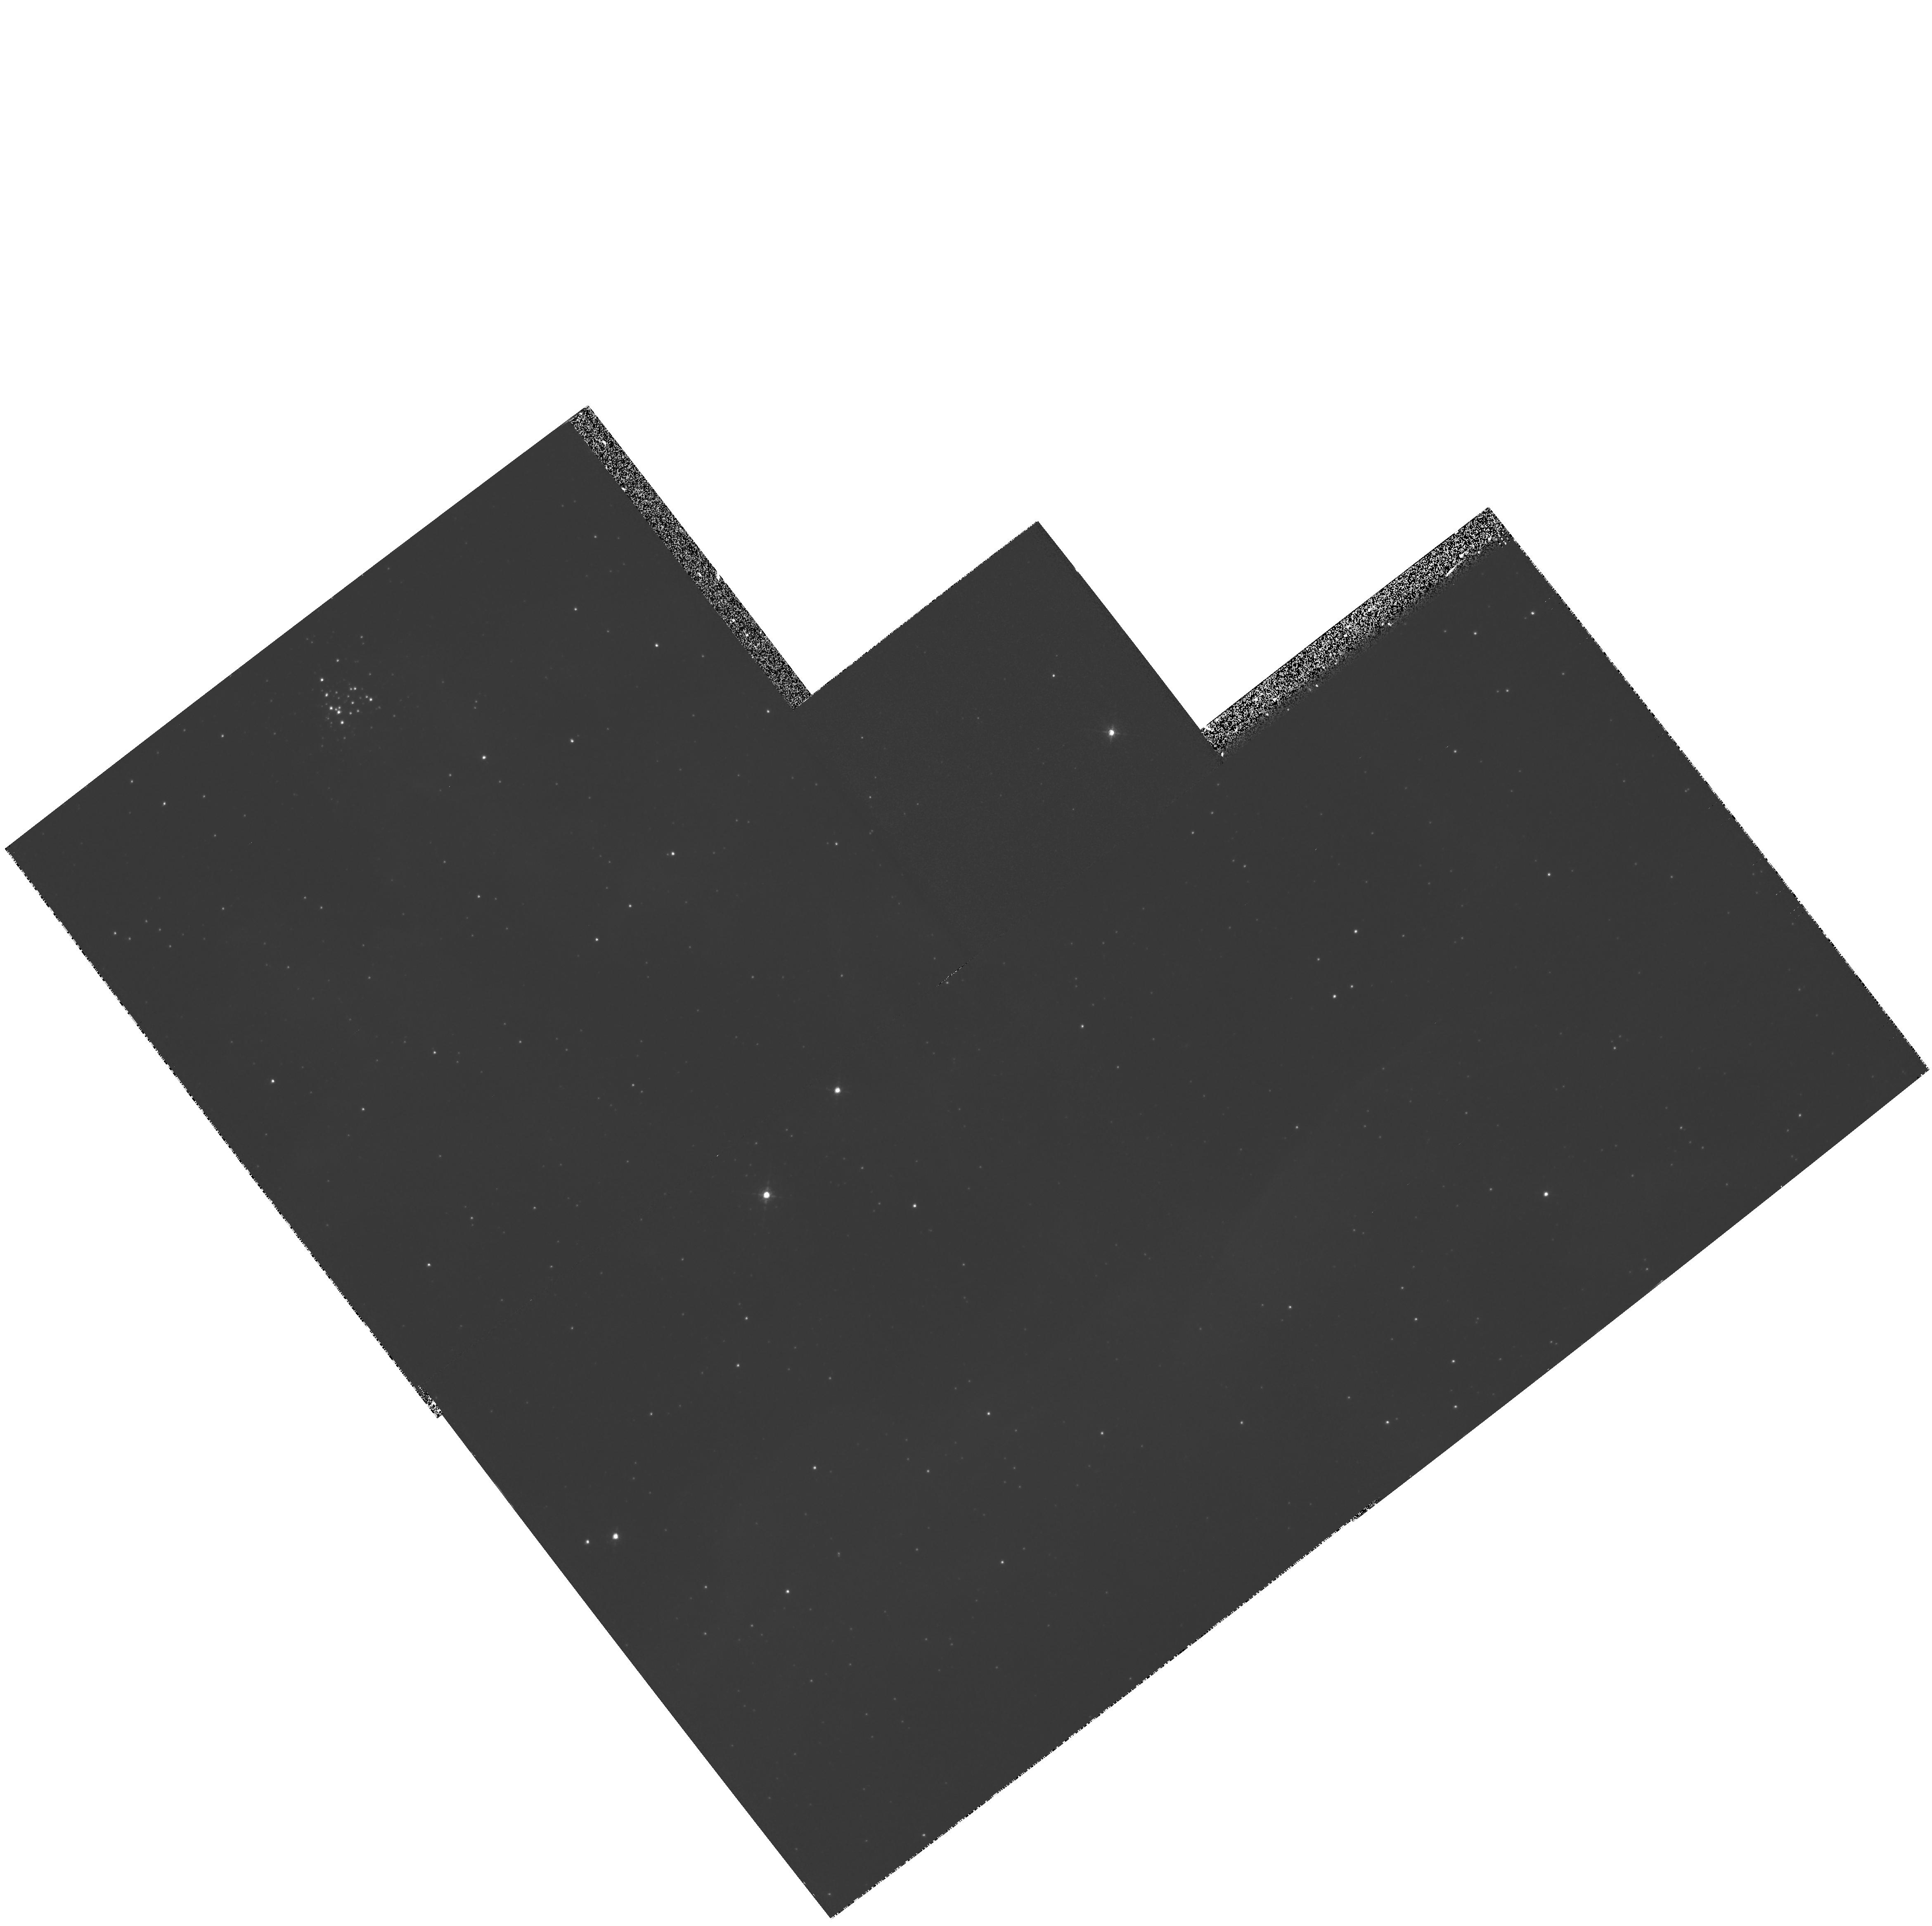
Target: LMC-SN1987A
Instrument: WFPC2/PC
Filter: F656N
Exposure: 33 min
Observation ID: hst_7587_04_wfpc2_pc_f656n_u4fx04

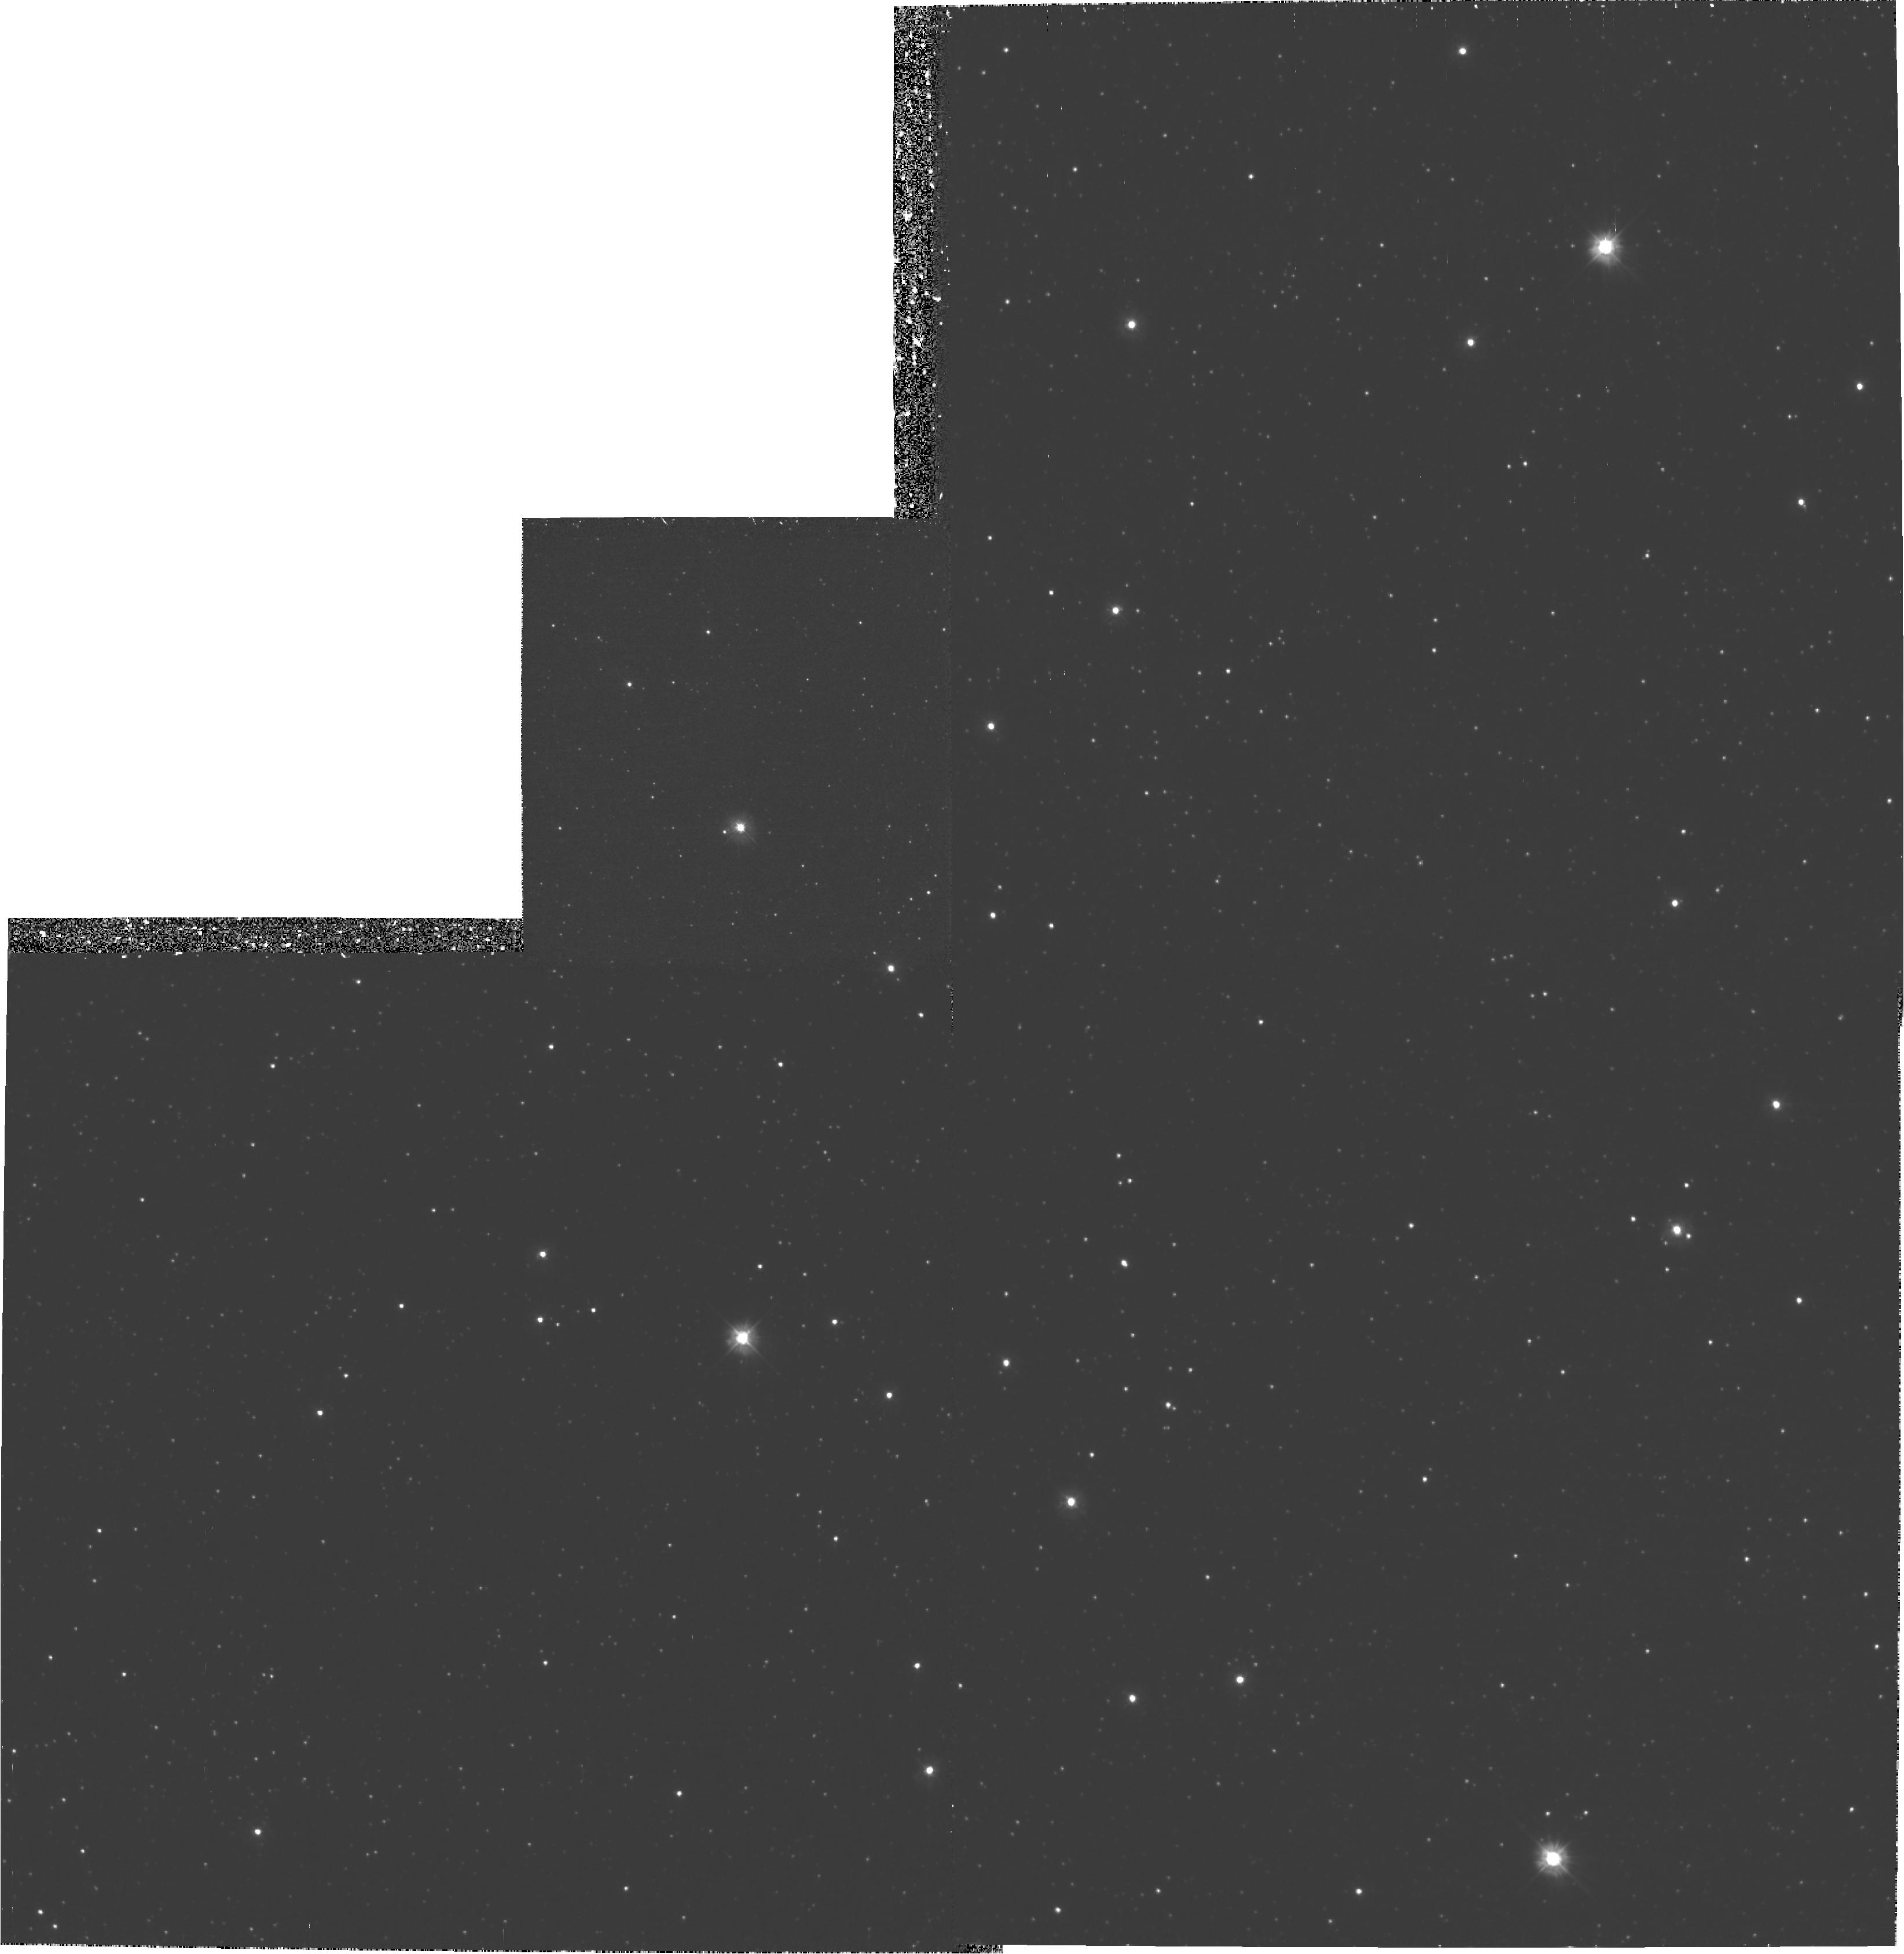
Target: LMC-SN1987A-HOTSPOT1
Instrument: WFPC2/PC
Filter: F300W
Exposure: 1.9 h
Observation ID: hst_7587_56_wfpc2_pc_f300w_u4fx56

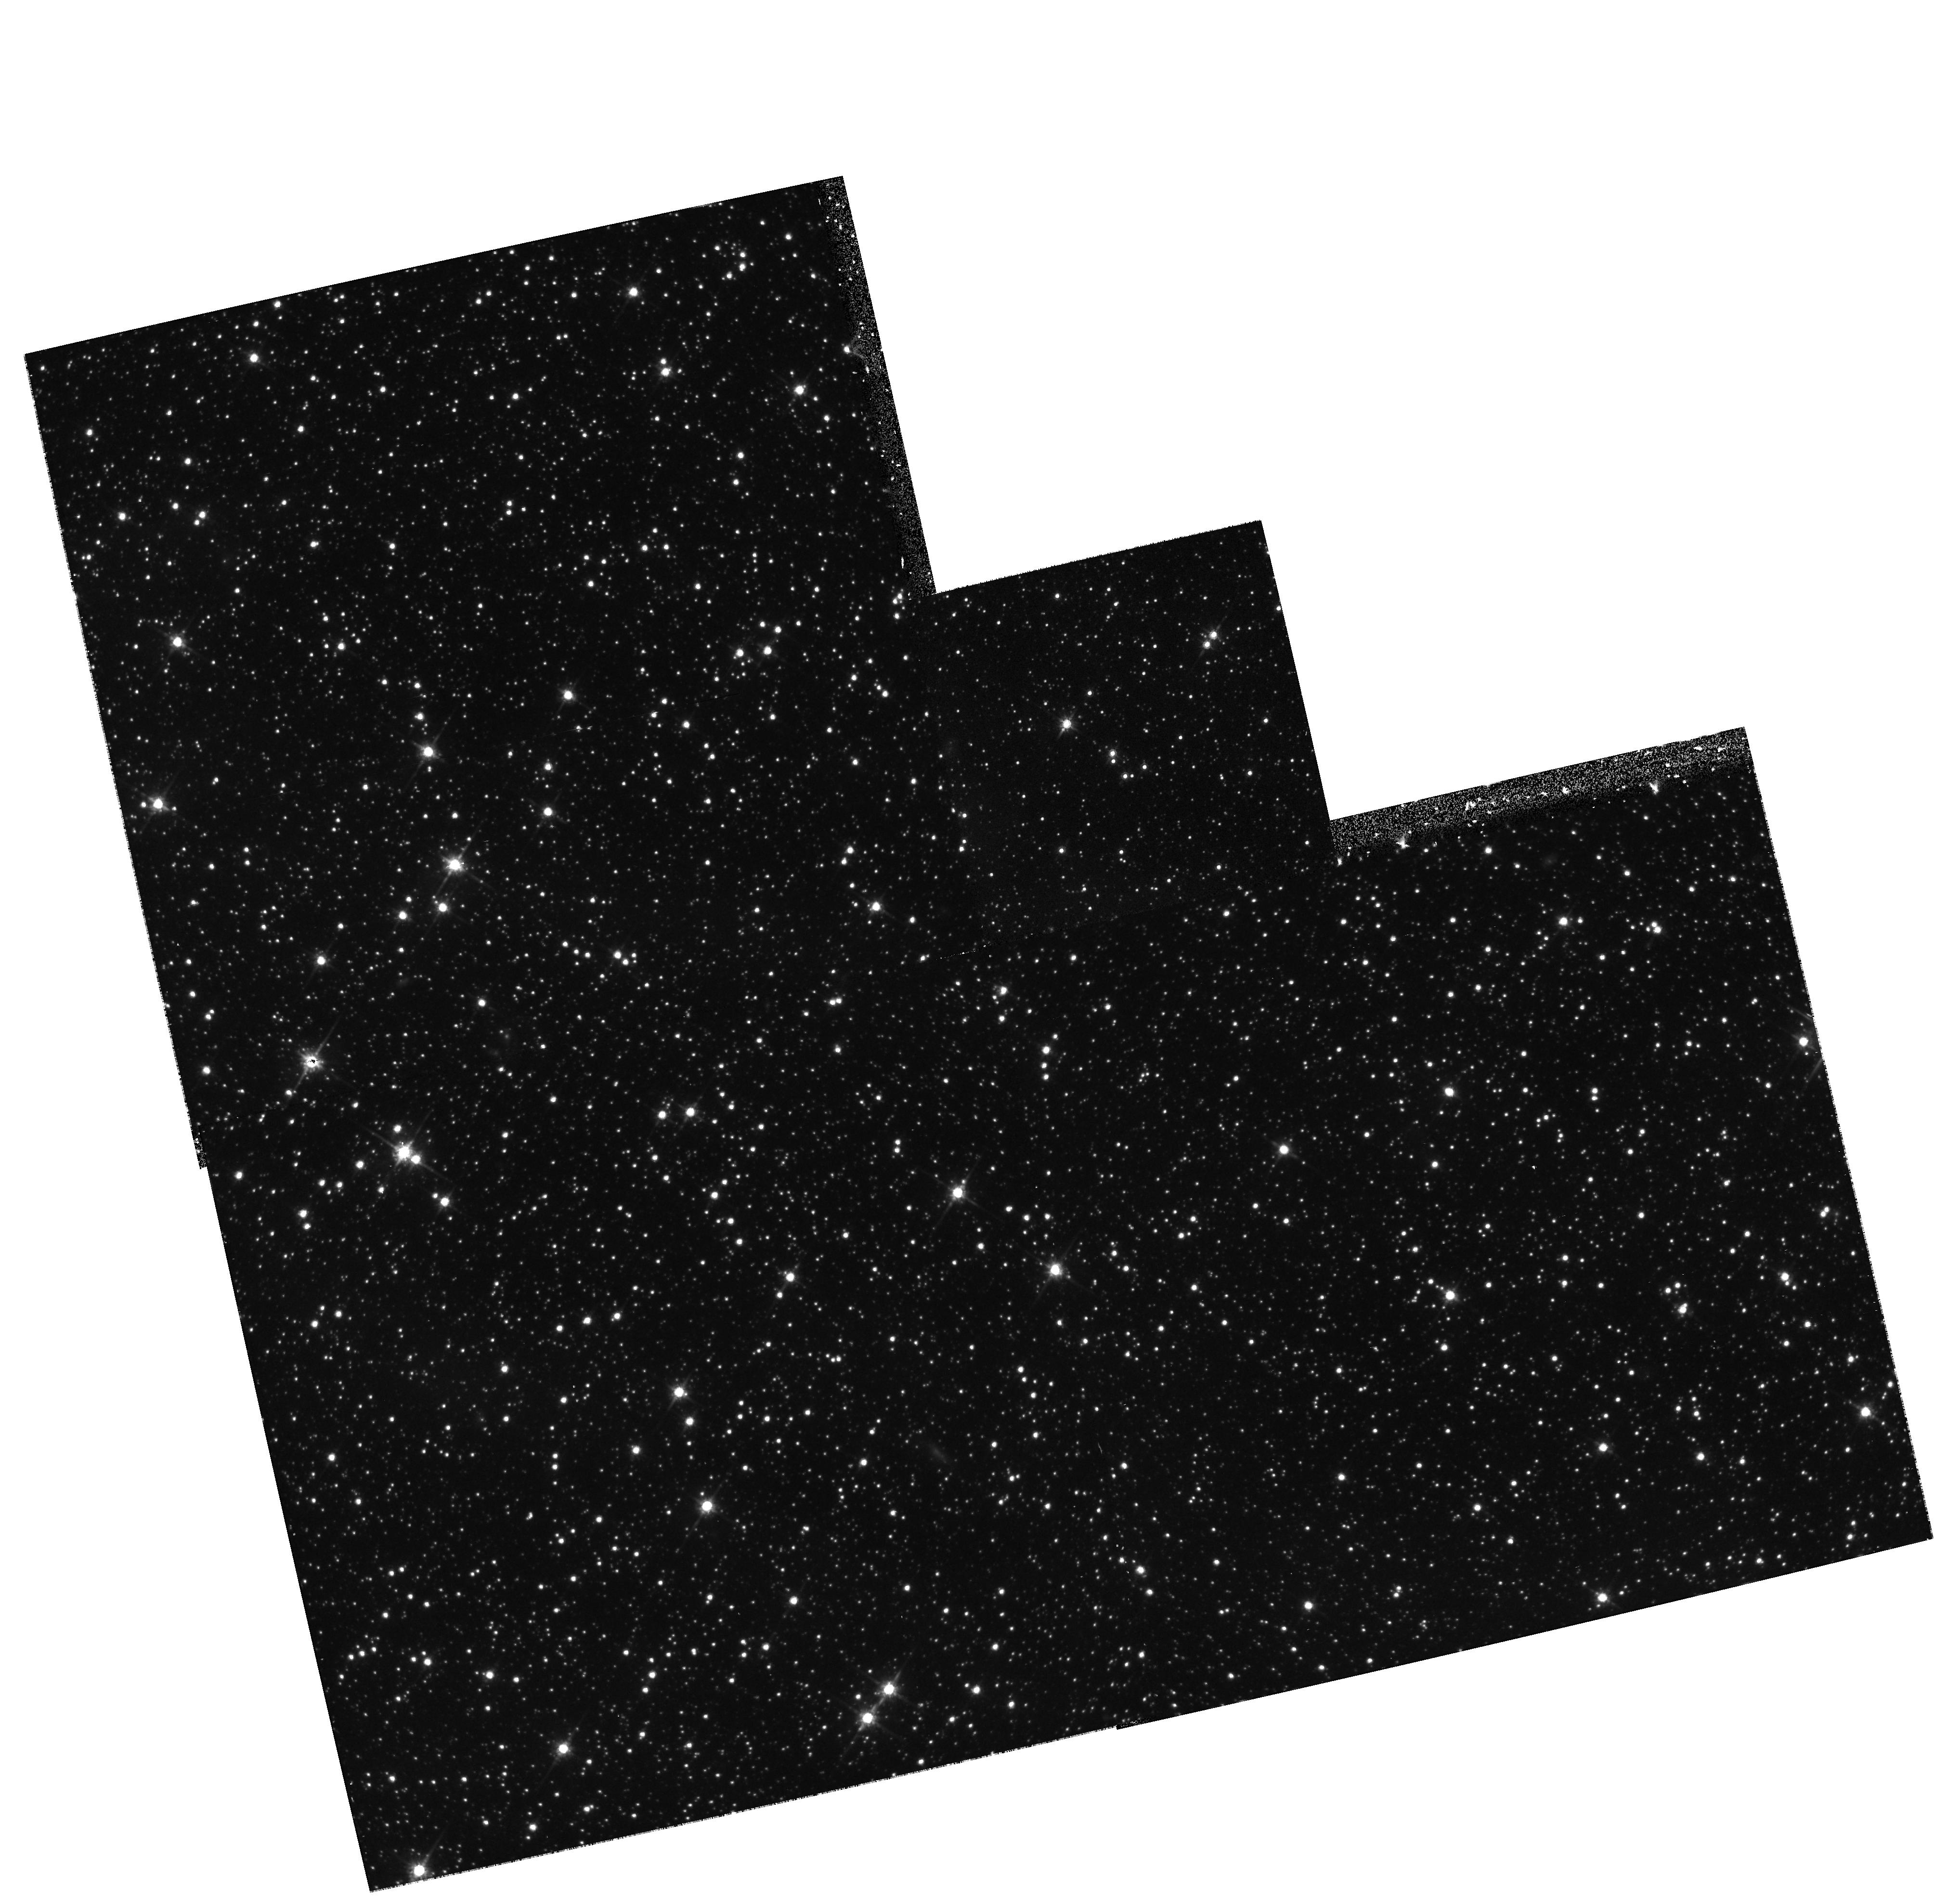
Target: LMC-SN1987A-HOTSPOT
Instrument: WFPC2/PC
Filter: F814W
Exposure: 23 min
Observation ID: hst_7587_06_wfpc2_pc_f814w_u4fx06

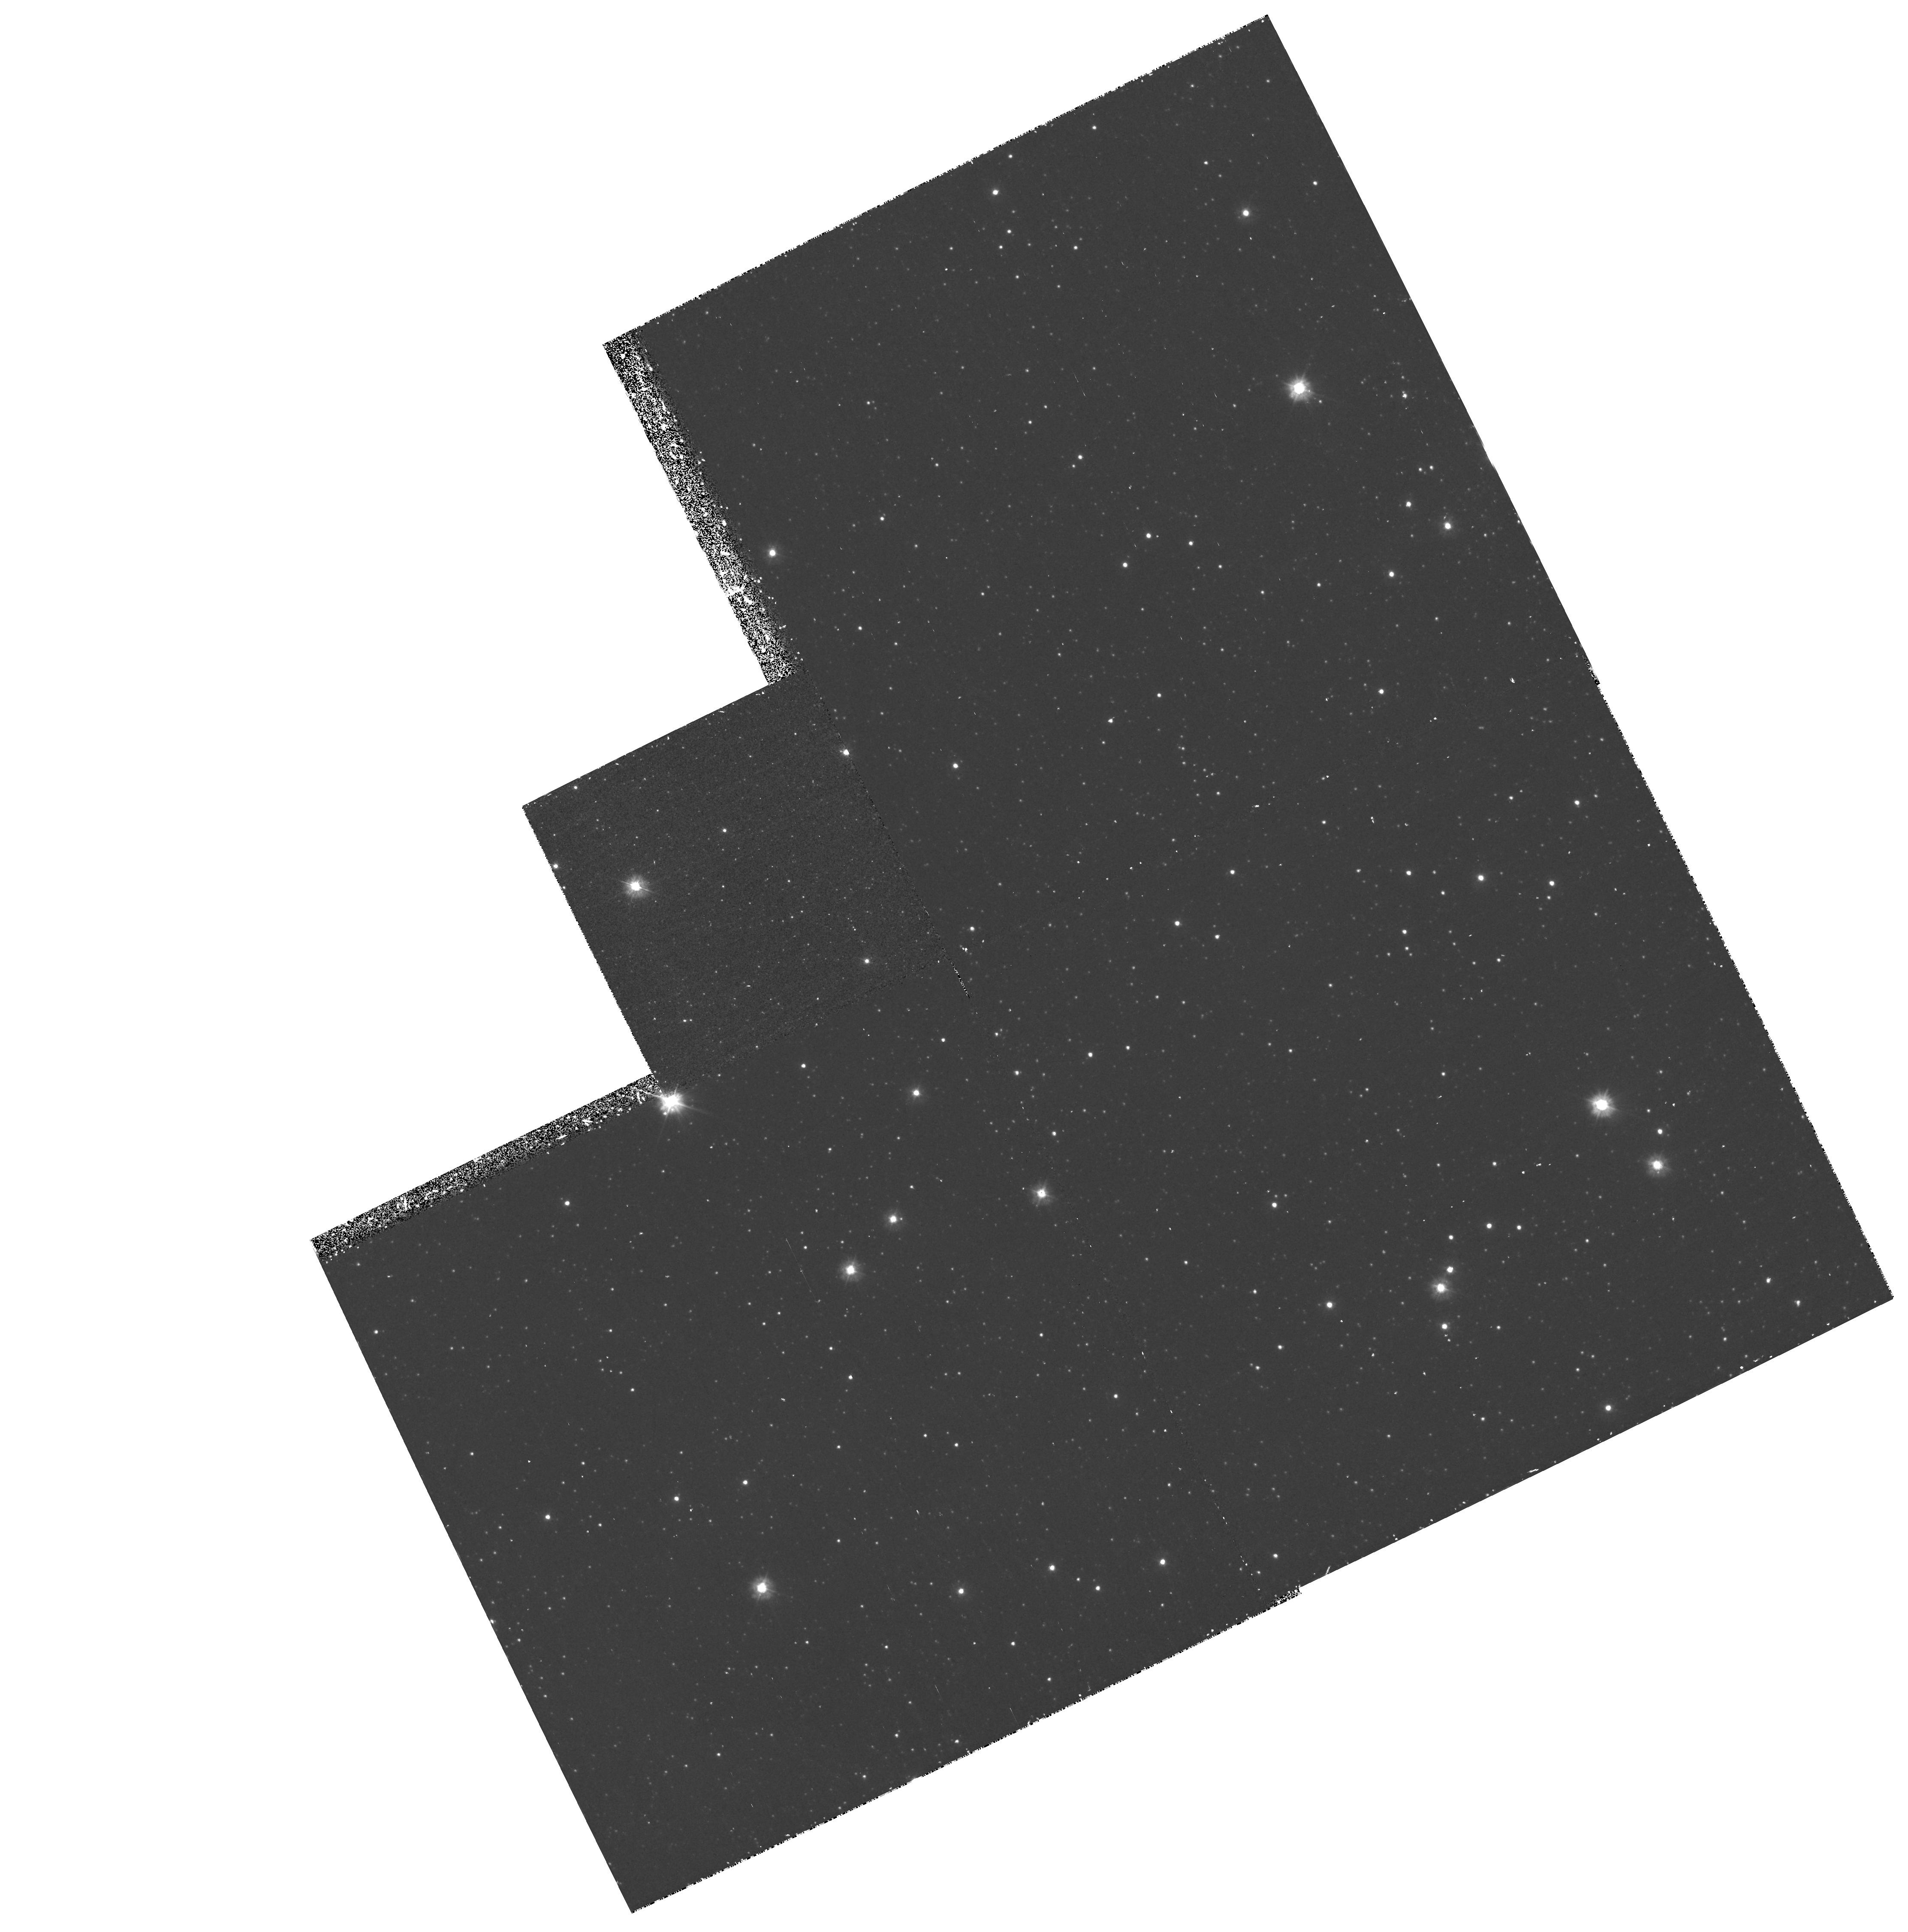
Target: LMC-SN1987A-SHOCK-B
Instrument: WFPC2/PC
Filter: F300W
Exposure: 37 min
Observation ID: hst_7587_05_wfpc2_pc_f300w_u4fx05

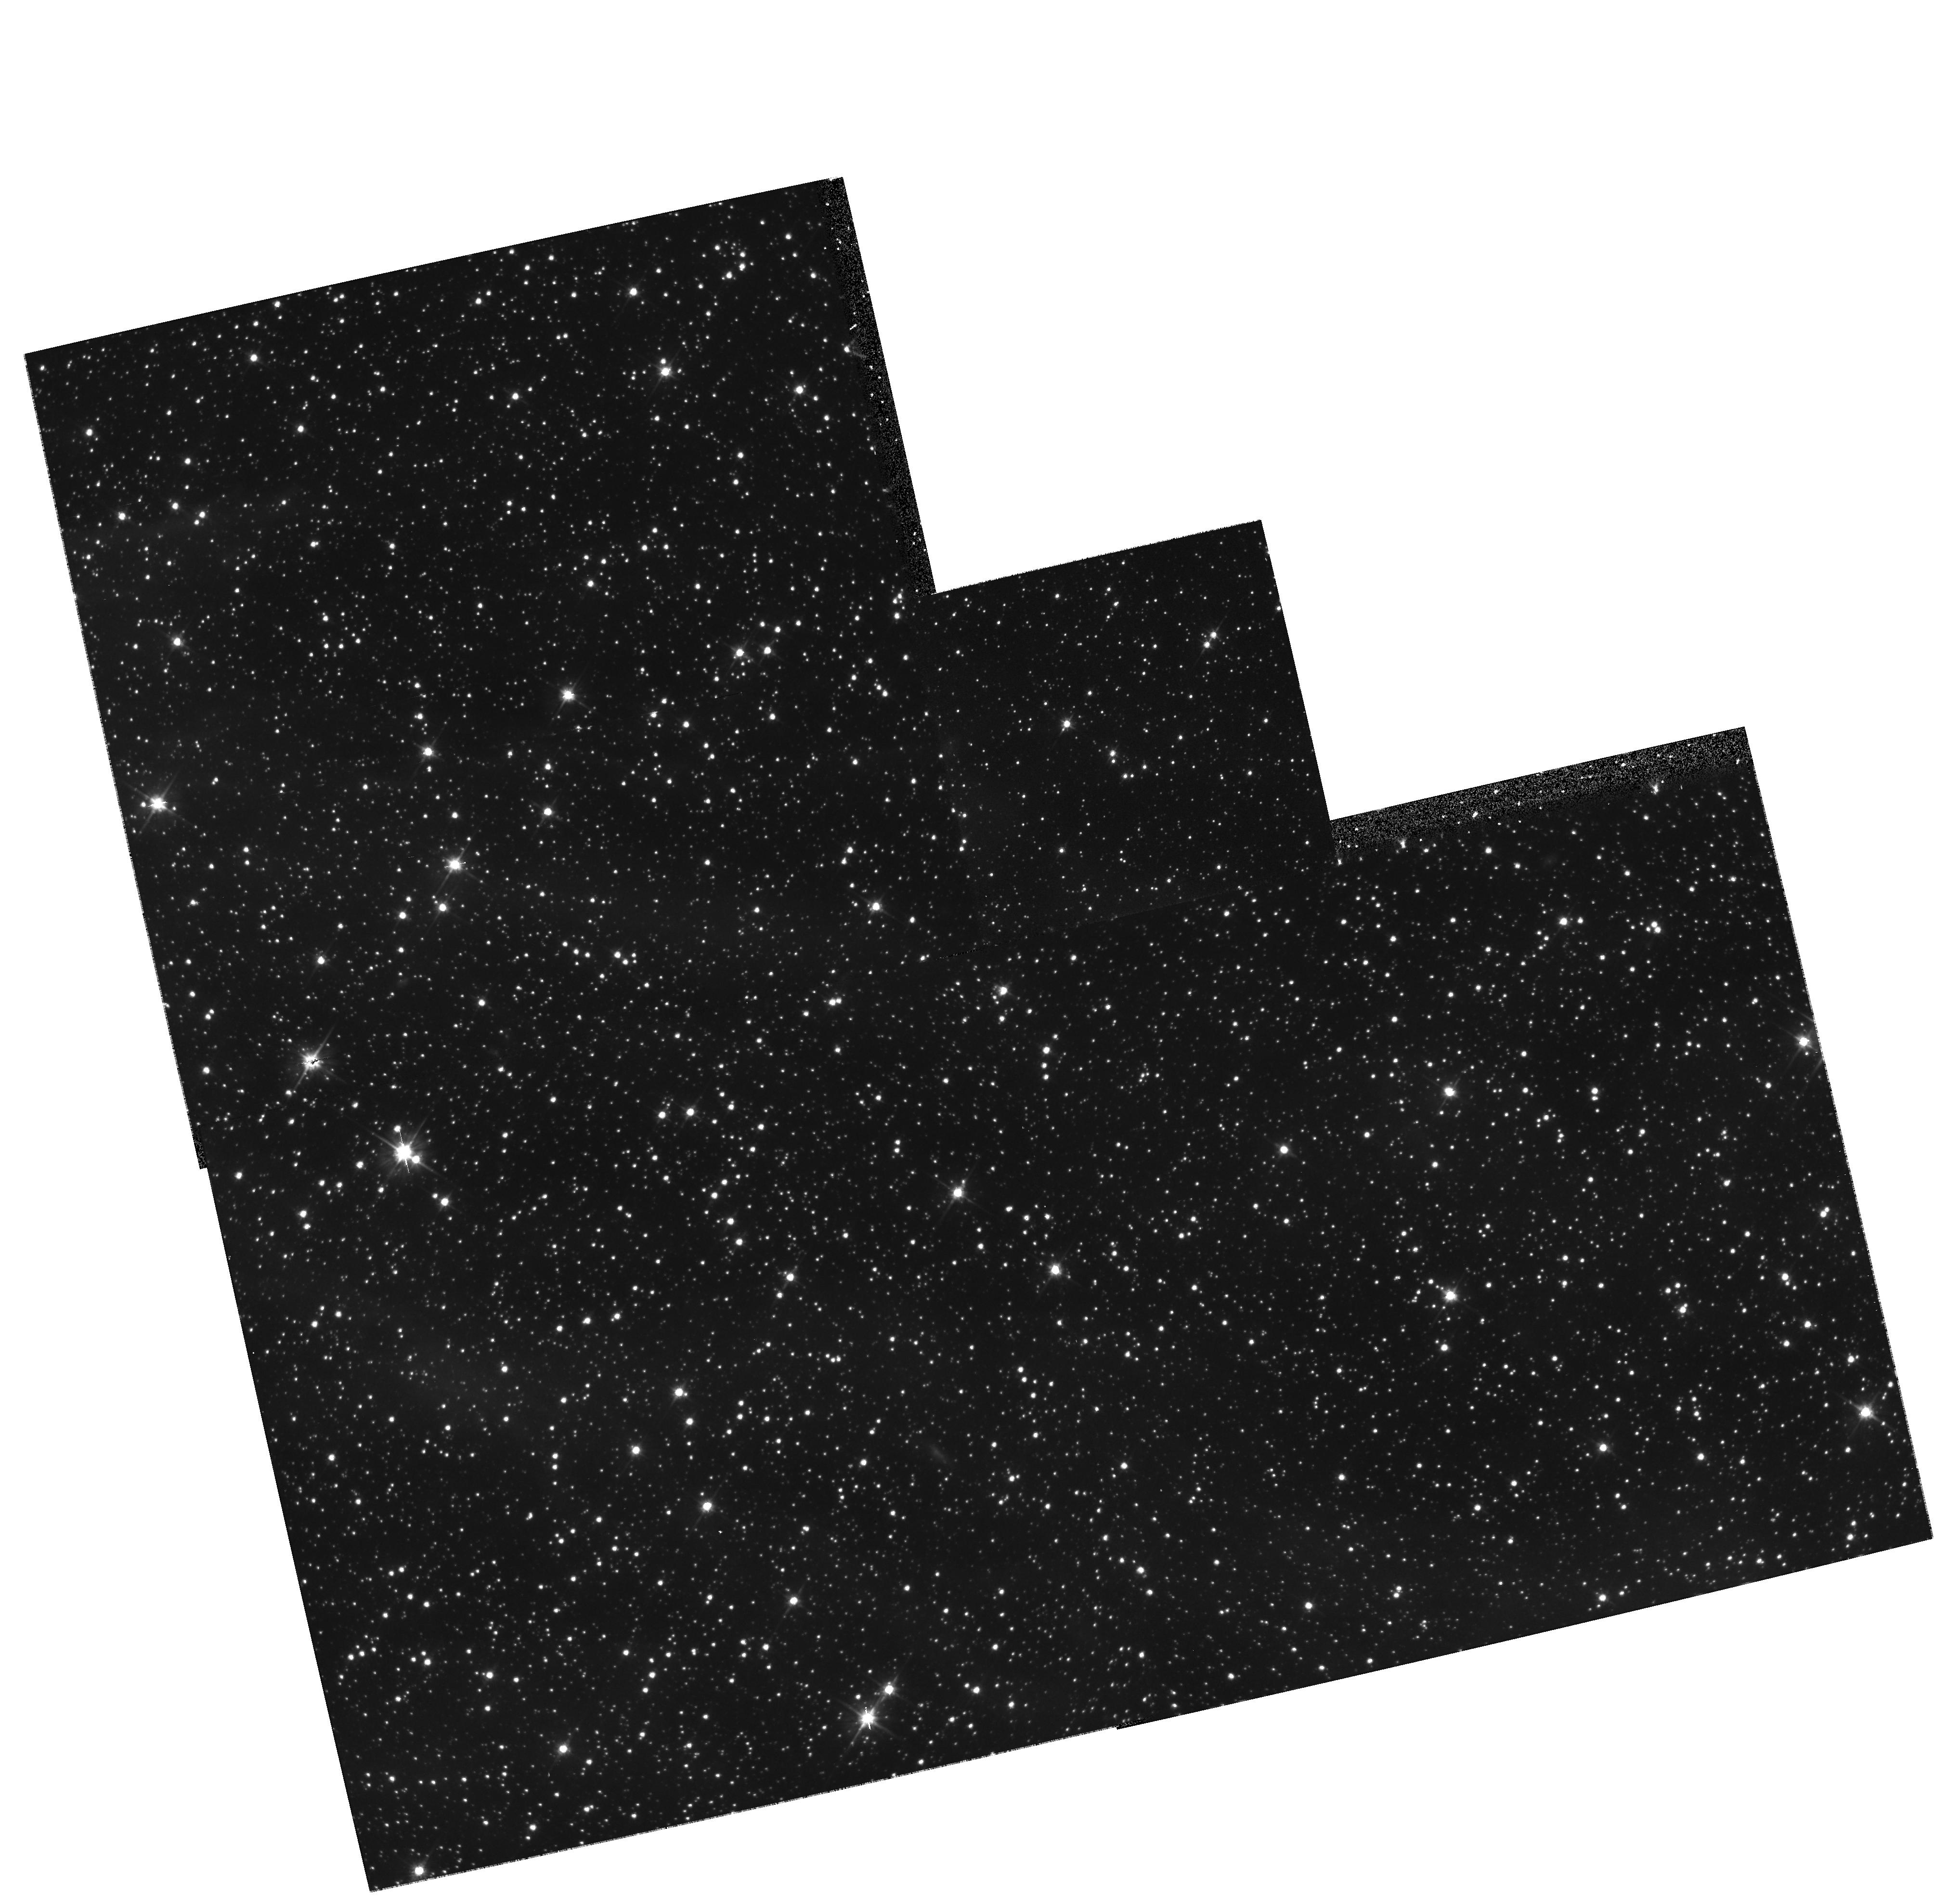
Target: LMC-SN1987A-HOTSPOT
Instrument: WFPC2/PC
Filter: F606W
Exposure: 20 min
Observation ID: hst_7587_06_wfpc2_pc_f606w_u4fx06

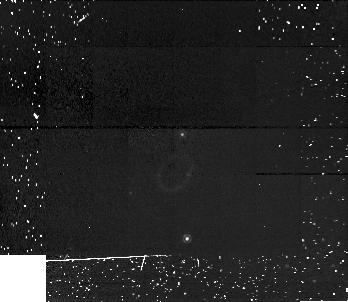
Target: LMC-SN1987A
Instrument: NICMOS/NIC1
Filter: F108N
Exposure: 43 min
Observation ID: n4fxa4010

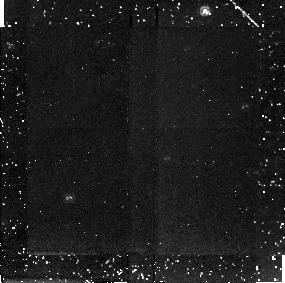
Target: LMC-SN1987A
Instrument: NICMOS/NIC2
Filter: F215N
Exposure: 34 min
Observation ID: n4fxa4040

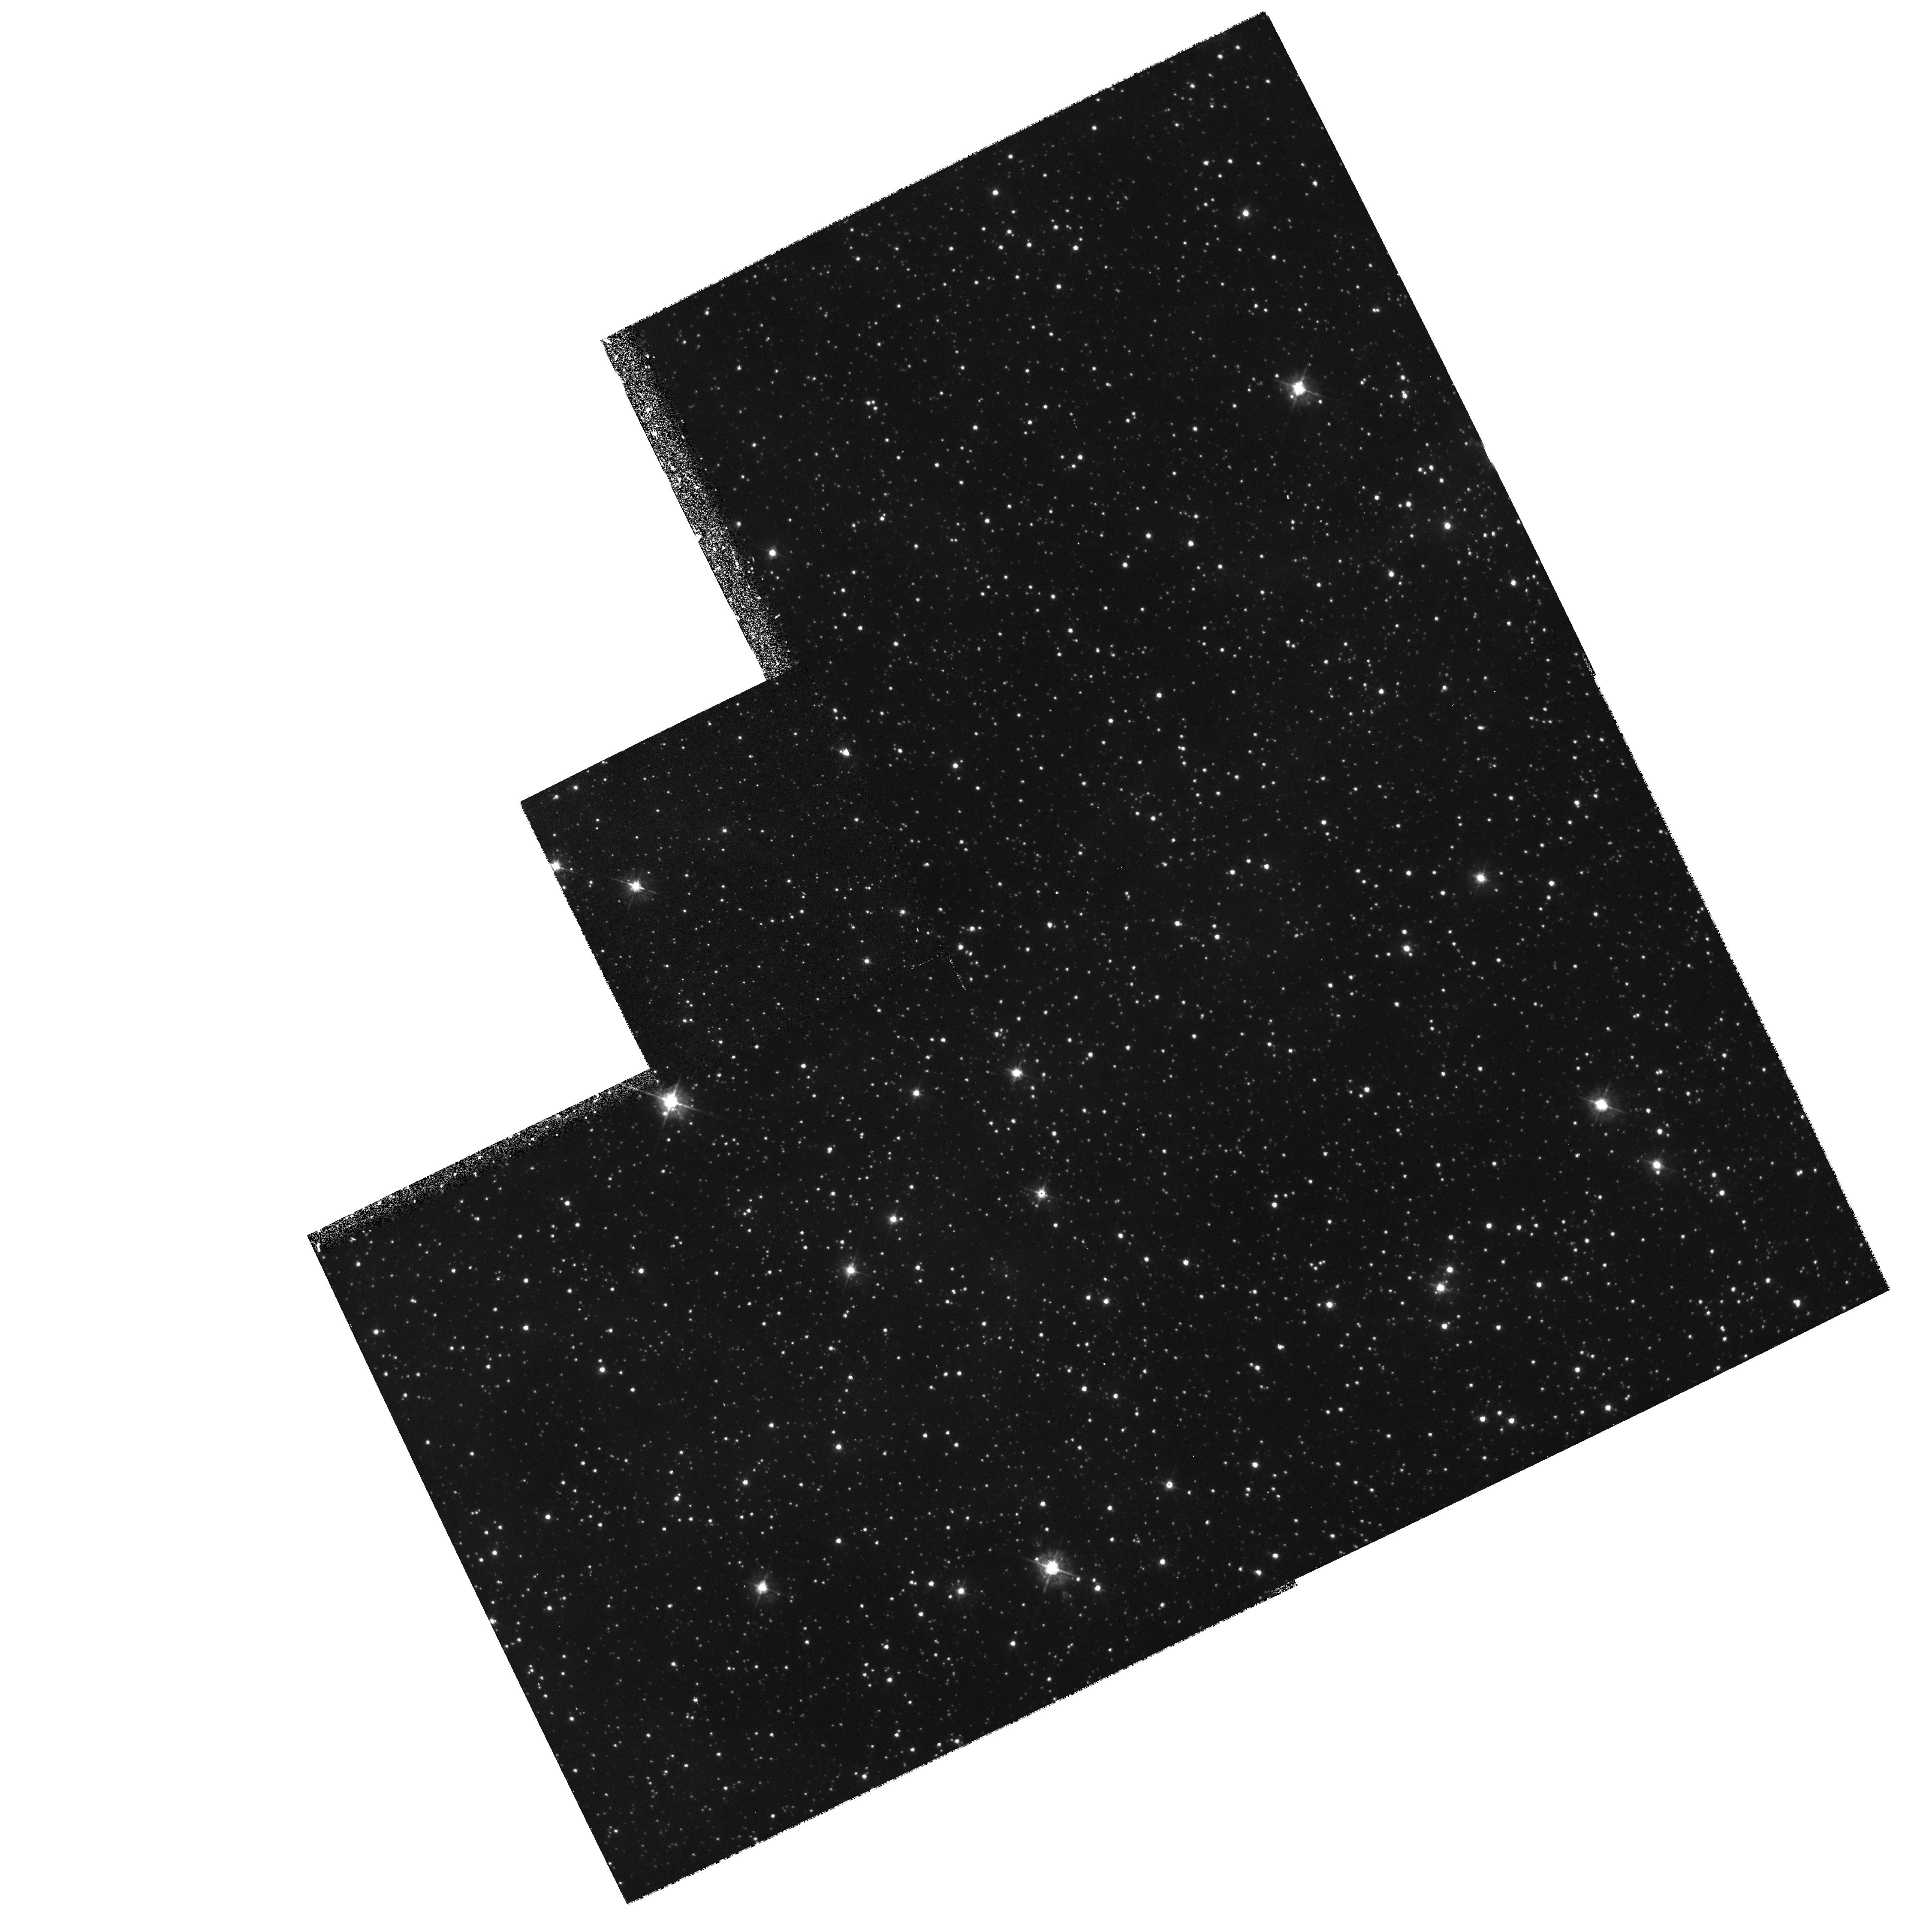
Target: LMC-SN1987A-SHOCK-B
Instrument: WFPC2/PC
Filter: F450W
Exposure: 17 min
Observation ID: hst_7587_05_wfpc2_pc_f450w_u4fx05

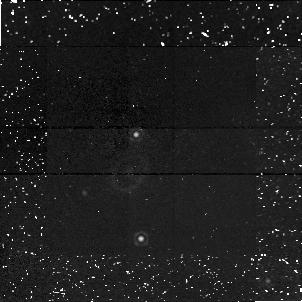
Target: LMC-SN1987A
Instrument: NICMOS/NIC1
Filter: F187N
Exposure: 34 min
Observation ID: n4fxa4030

Ionization Structure of SN1987A Circumstellar Ring System (PI: Maran, Stephen P.)

STIS long-slit UV and optical spectral imaging and NICMOS narrow-band imaging will be obtained to study SN 1987A and its circumstellar material. These data will create spatially resolved maps of the circumstellar gas in important emission lines to determine the ionization and density structure of the inner ring. They will also map the shock interaction of high-velocity debris with the circumstellar gas. Supernova 1987A is a once-in-a-lifetime event that enhances our understanding of critical late stages of stellar evolution, supernova explosion mechanisms, and the interaction of SN ejecta with the CSM and ISM. The CSM not only tells us about the pre-explosion mass loss of the progenitor, but also the blast of ionizing radiation emitted by the supernova during the first hours of the explosion. We also plan to search for pulsations and thermal emission from the central object inside the supernova debris.